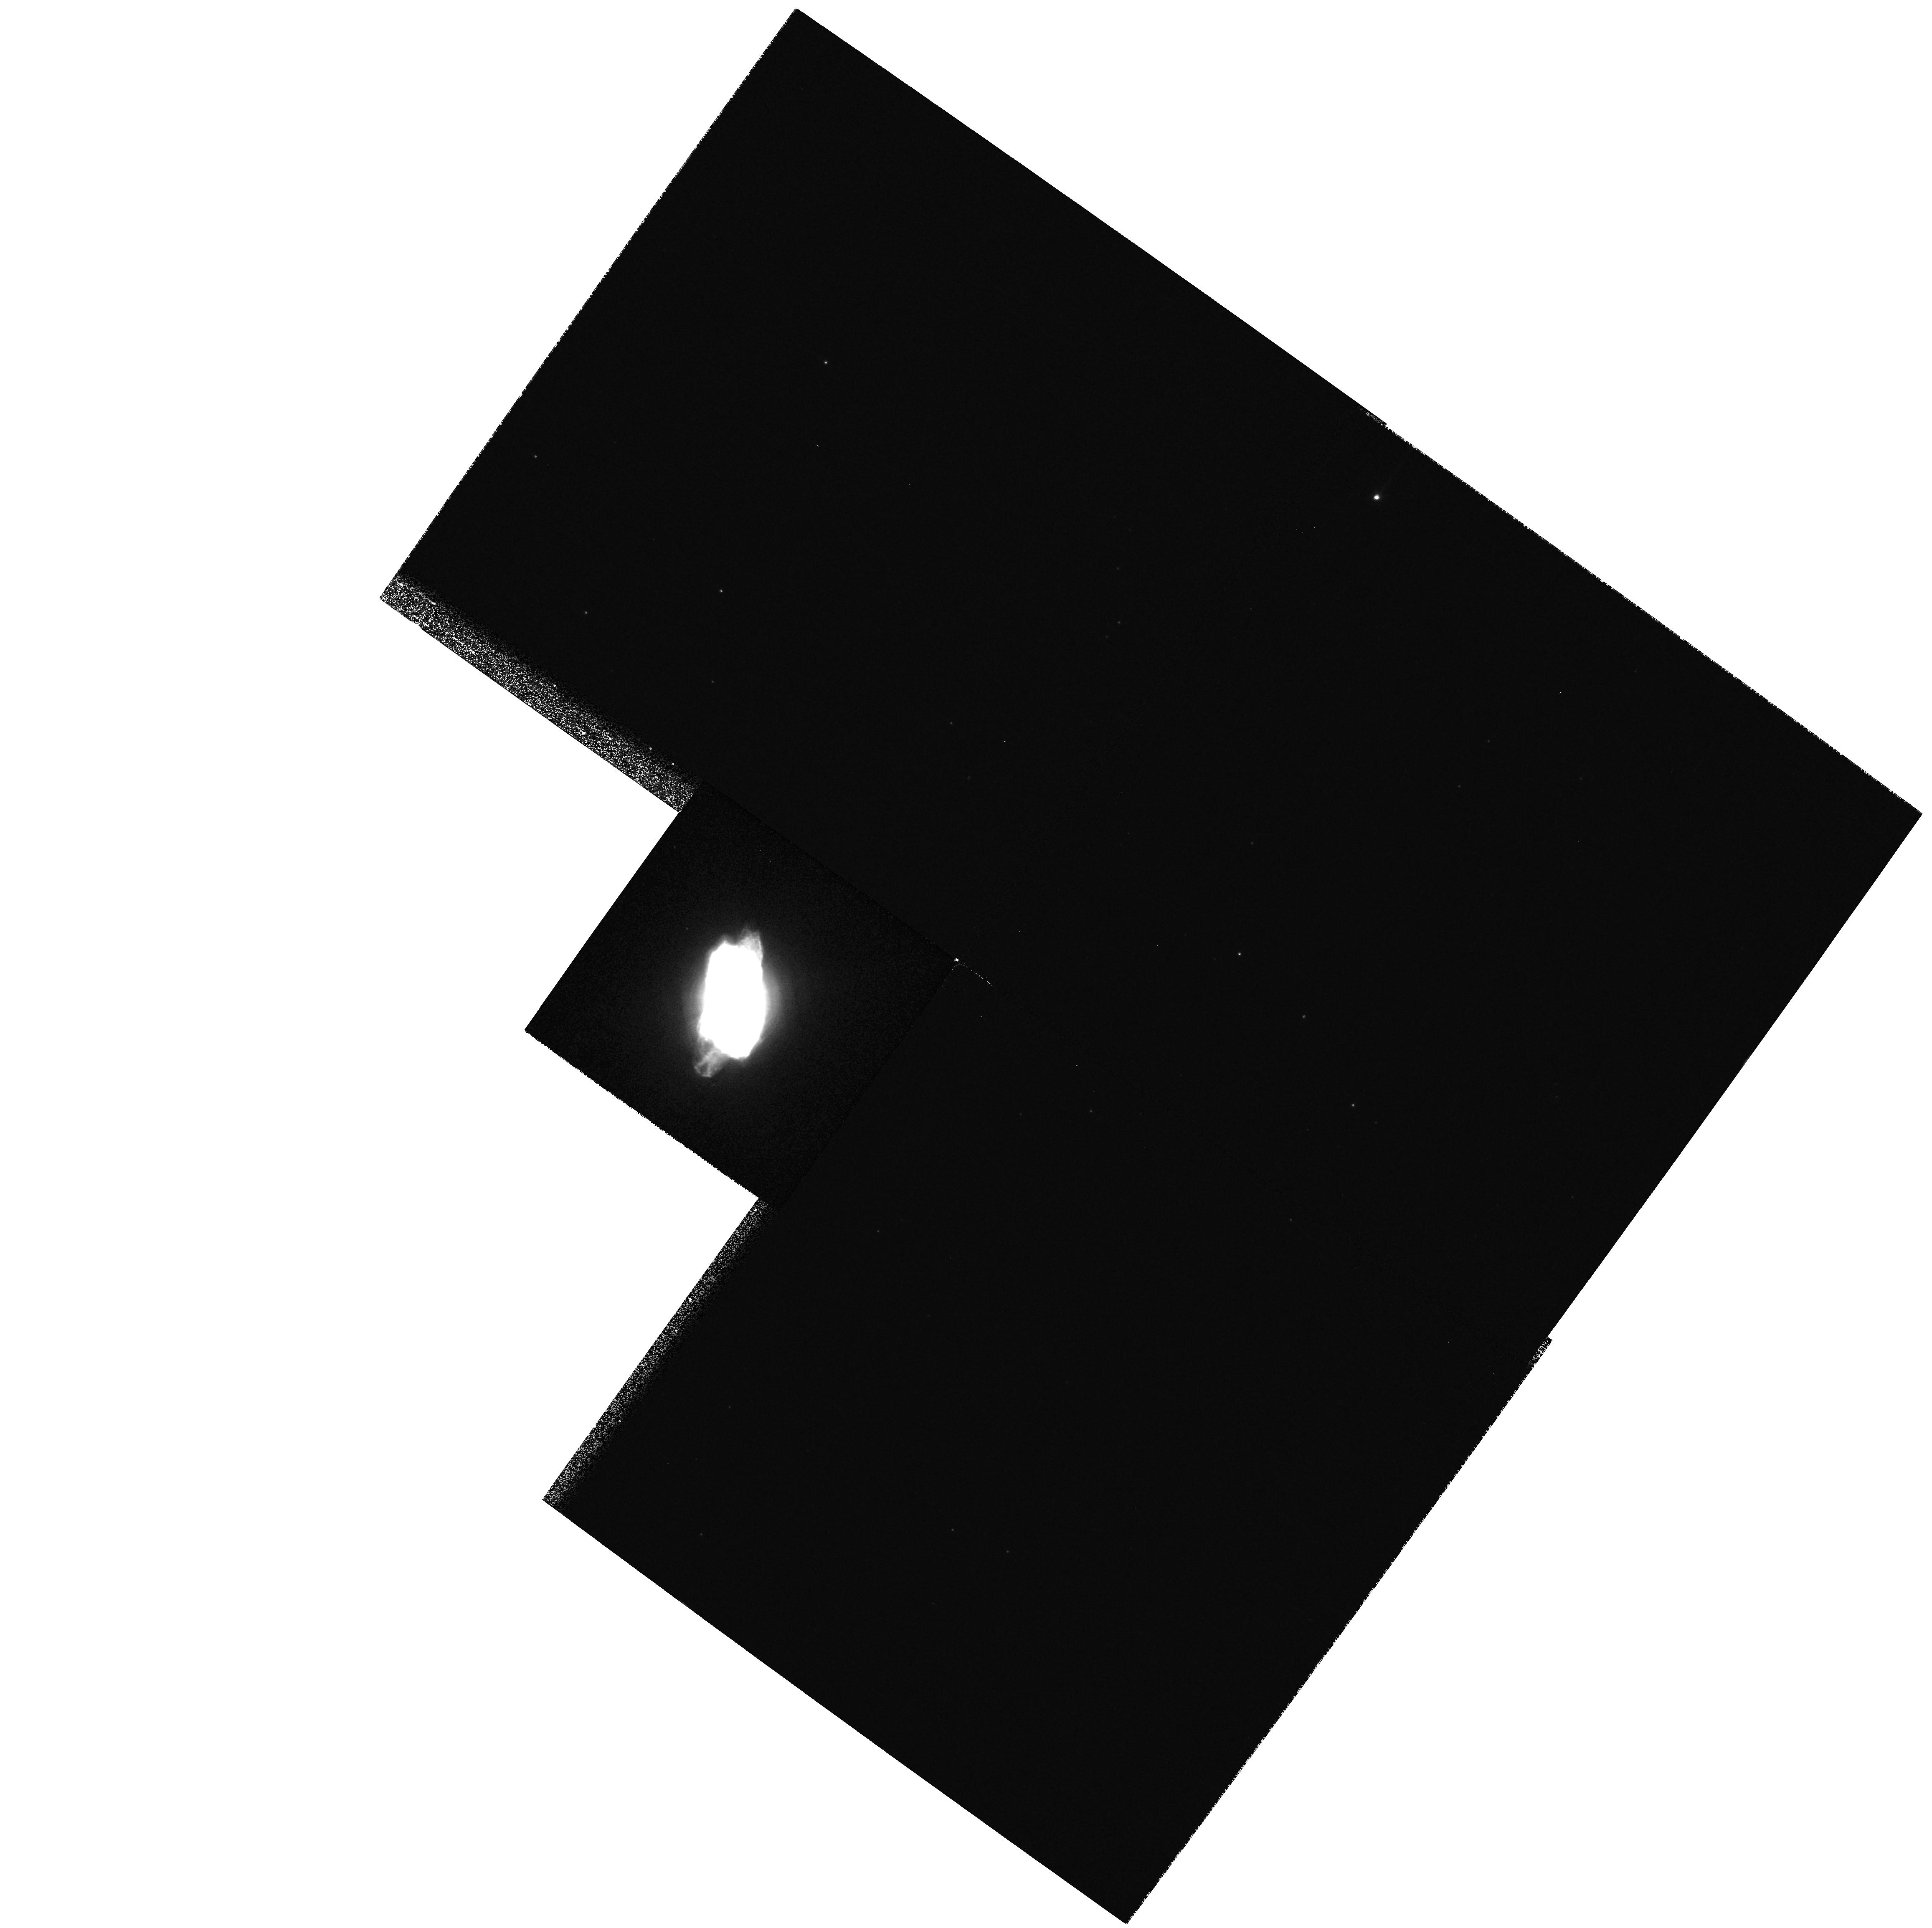
Target: NGC6572
Instrument: WFPC2/PC
Filter: F656N
Exposure: 3 min
Observation ID: hst_9839_01_wfpc2_pc_f656n_u8q701

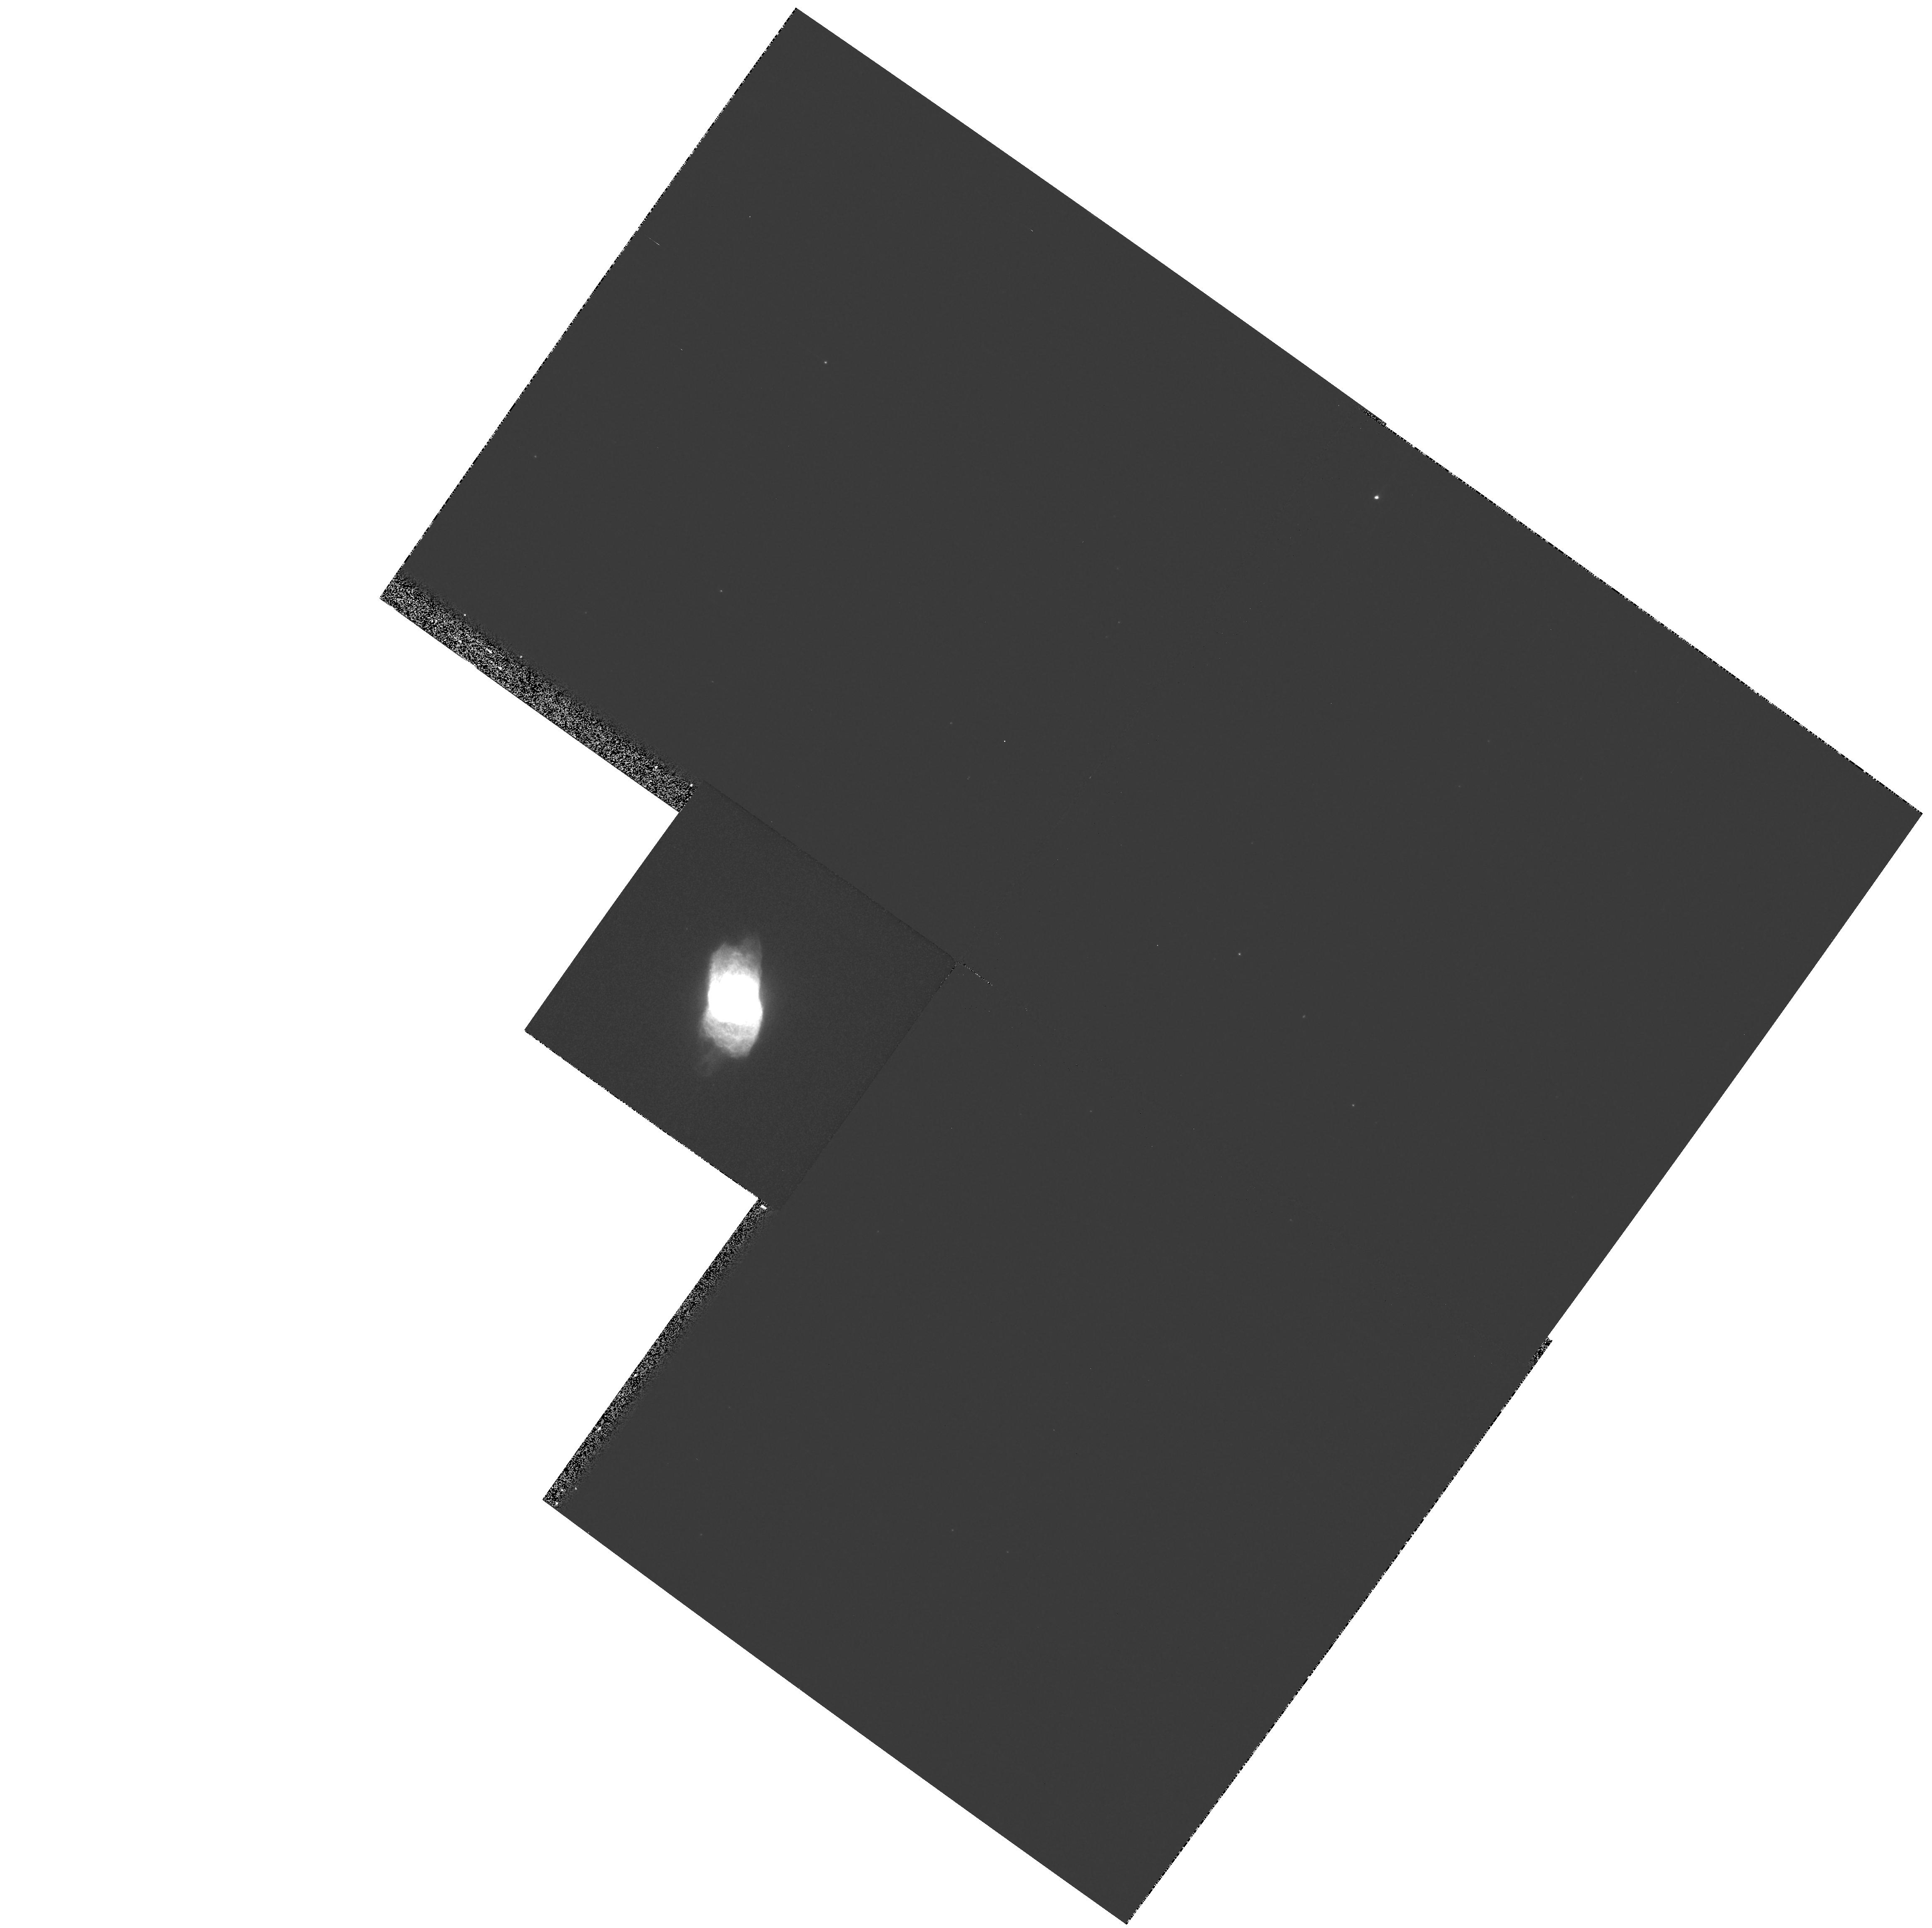
Target: NGC6572
Instrument: WFPC2/PC
Filter: F487N
Exposure: 6 min
Observation ID: hst_9839_01_wfpc2_pc_f487n_u8q701

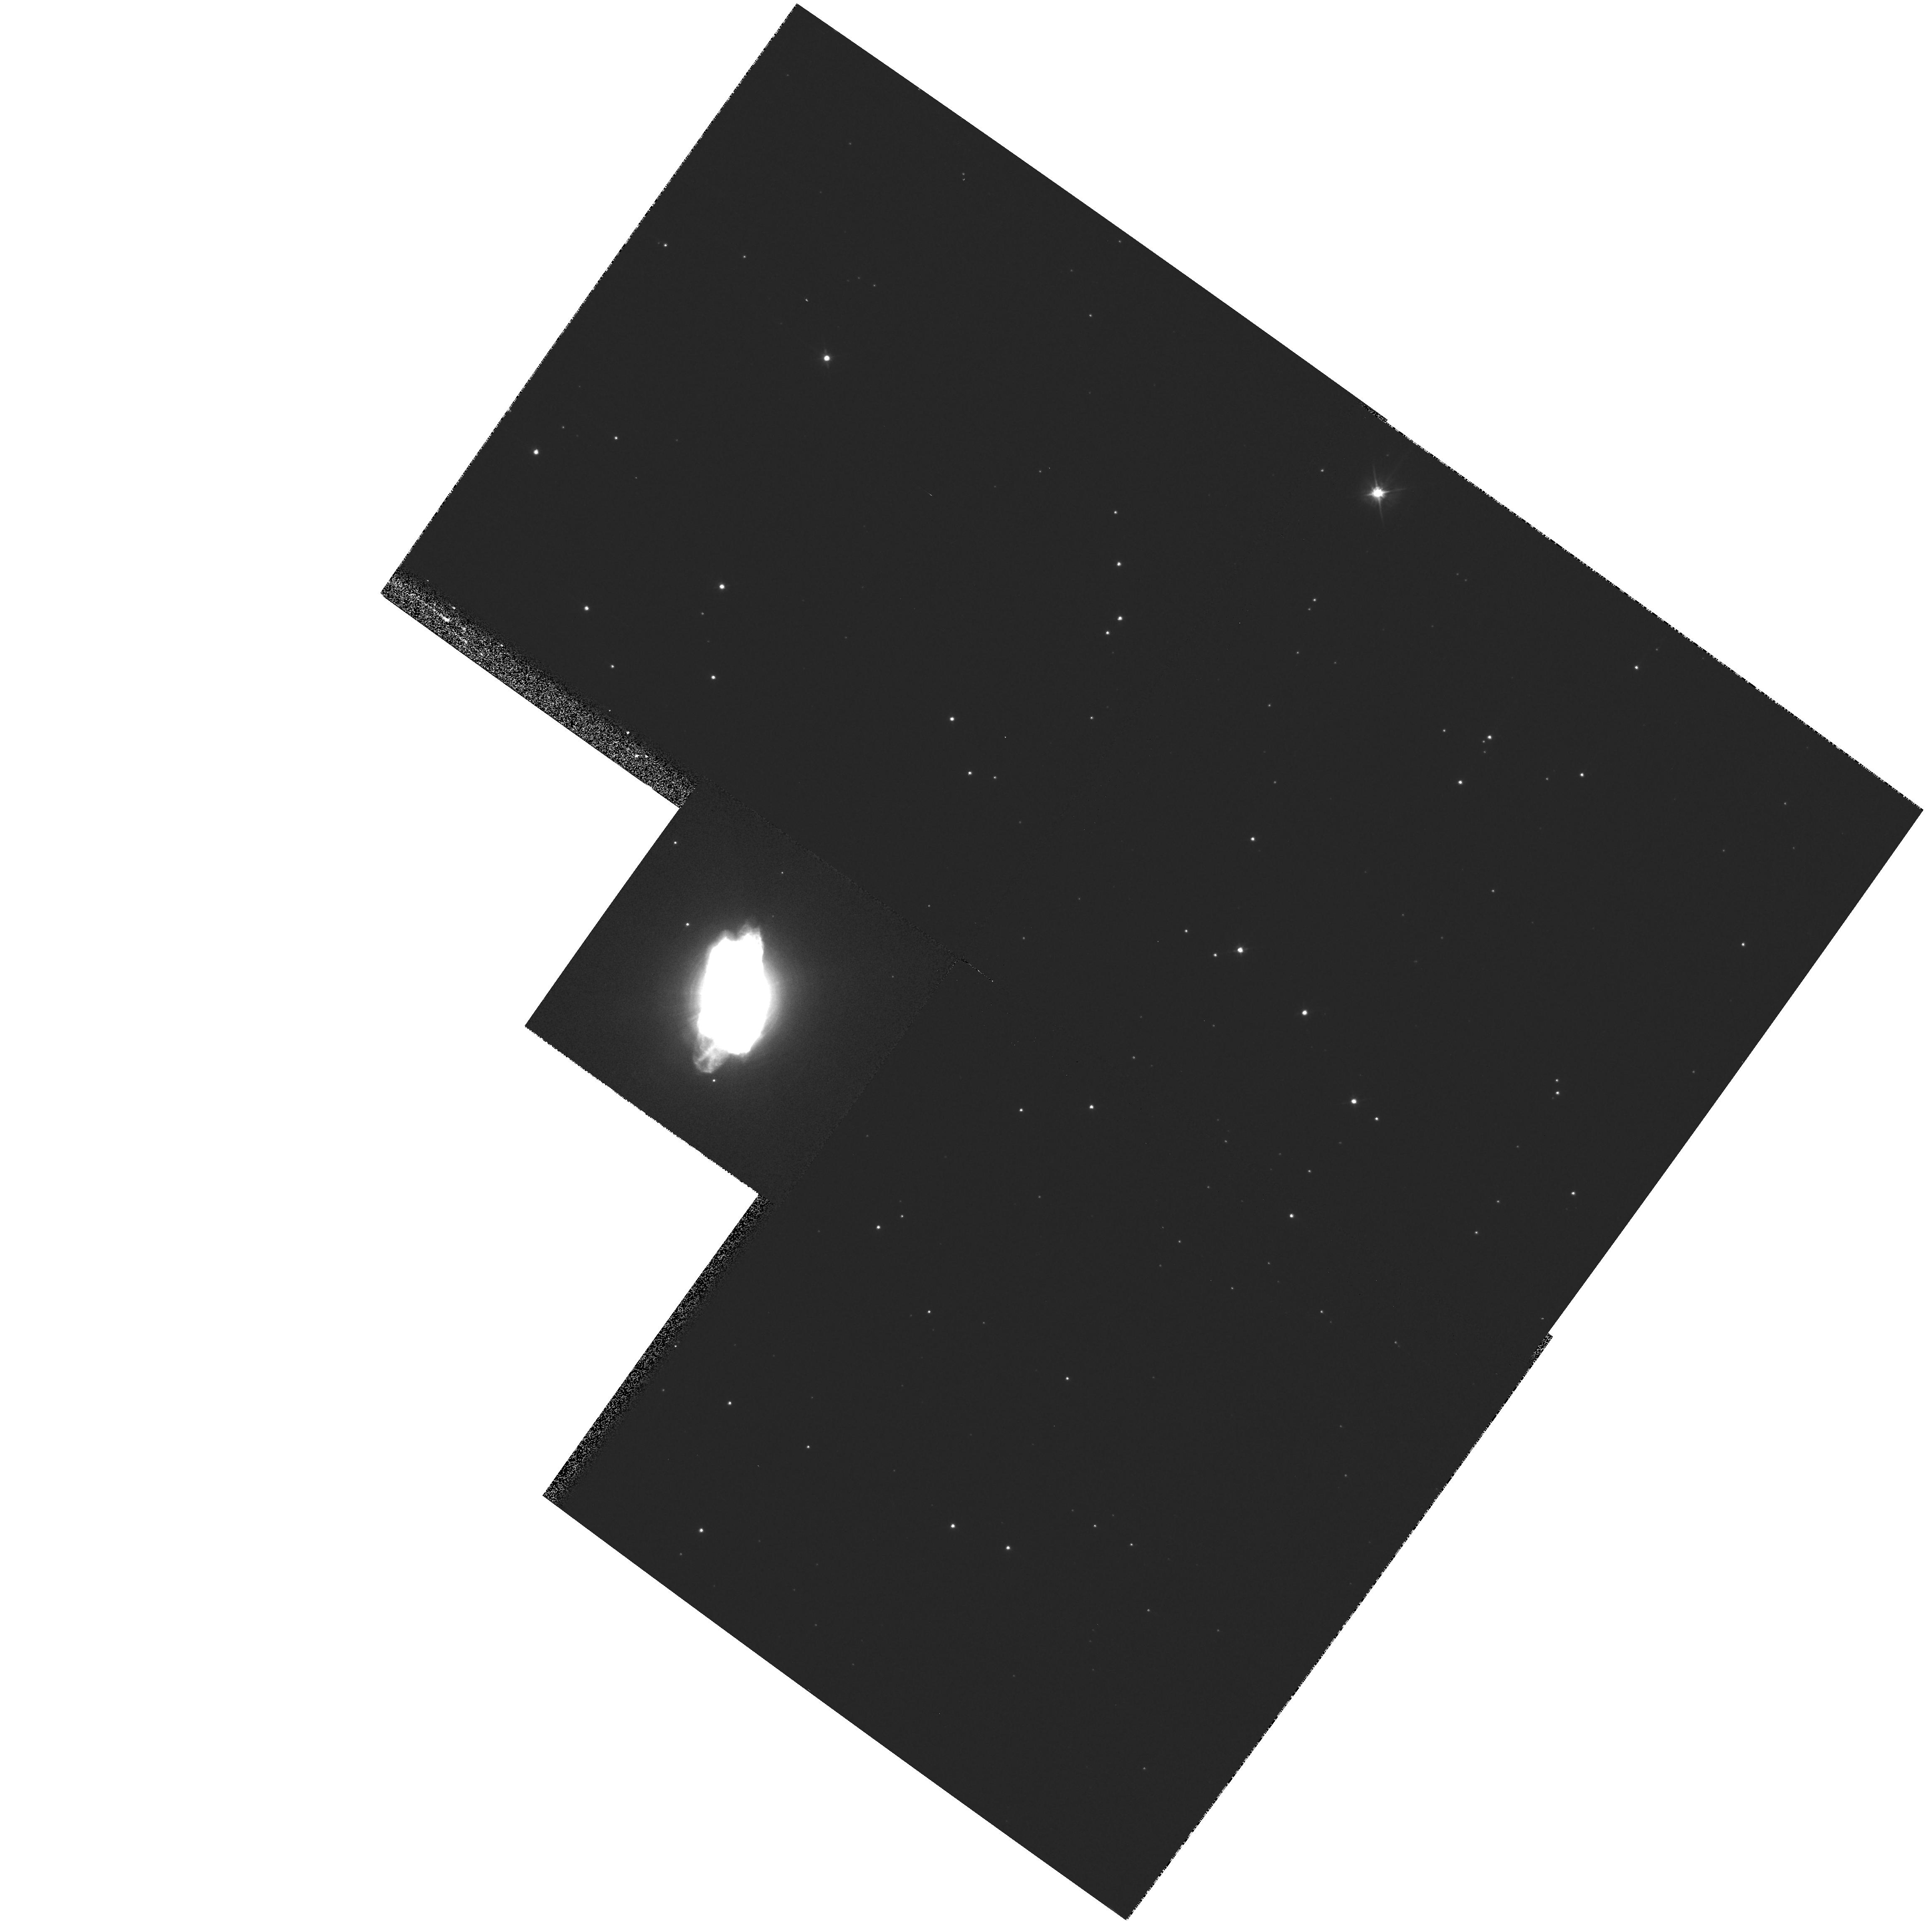
Target: NGC6572
Instrument: WFPC2/PC
Filter: F555W
Exposure: 2 min
Observation ID: hst_9839_01_wfpc2_pc_f555w_u8q701

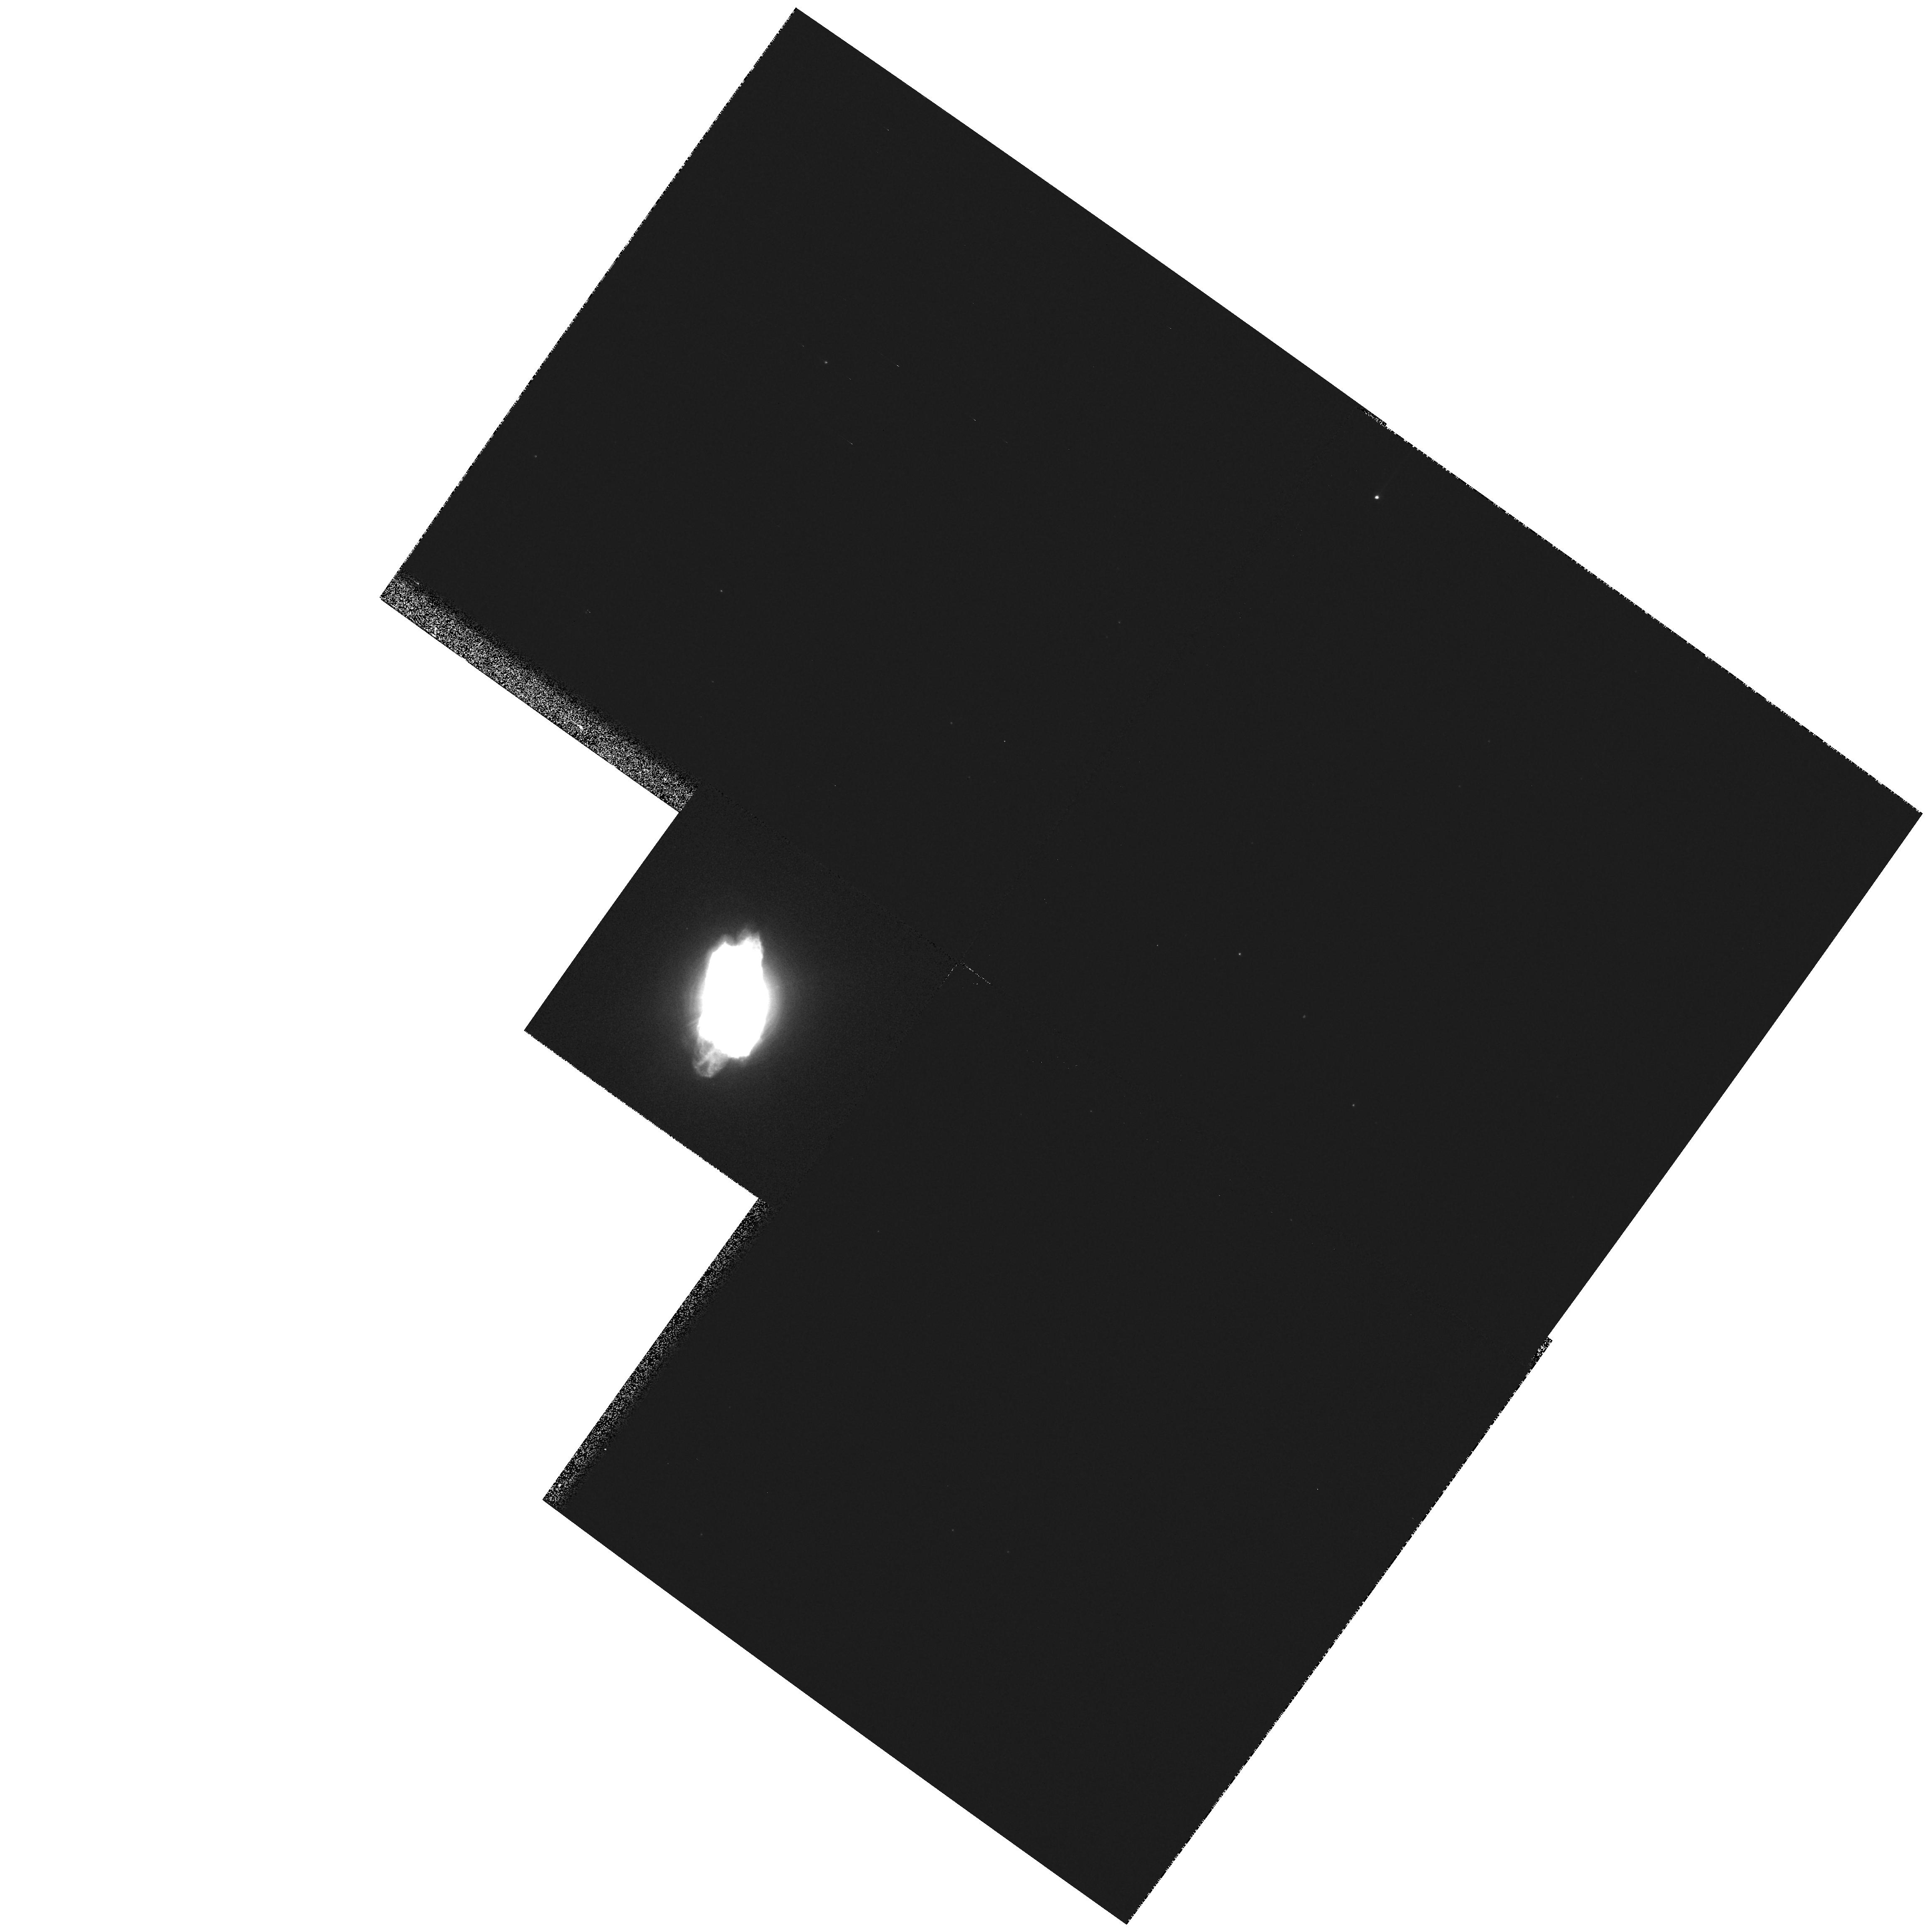
Target: NGC6572
Instrument: WFPC2/PC
Filter: F502N
Exposure: 4 min
Observation ID: hst_9839_01_wfpc2_pc_f502n_u8q701

Recombination Lines and Temperature Structure in Planetary Nebulae (PI: Garnett, Donald R)

A high-spatial resolution study of recombination lines (RLs) in bright compact planetary nebulae (PNs) is proposed. Many PNs show a large discrepancy between abundances derived from O II RLs and those derived from [O III]. Others show little or no discrepancy. The PNs with small discrepancies are more compact and high surface brightness. This program seeks to understand why PNs show such differences by studying the RLs at high spatial resolution in the compact PNs NGC 6572 and NGC 6790, which show no discrepancy between O II and [O III], to compare with ground-based studies of the larger PNs NGC 6153 and NGC 6720. The goal is to determine if the distribution of RL emission in NGC 6572 and NGC 6790 is more consistent with radiative recombination than in NGC 6720, where the RL emission is more centrally peaked than [O III]. This will allow us to demonstrate whether or not it is the RLs that are preferentially enhanced in the nebulae with large discrepancies. The Cat's Eye nebula NGC 6543 will also be observed, to determine if the enhanced RL emission is connected to the presence of X-ray emitting gas, as might be expected if the enhanced RLs are a result of high temperature dielectronic recombination.